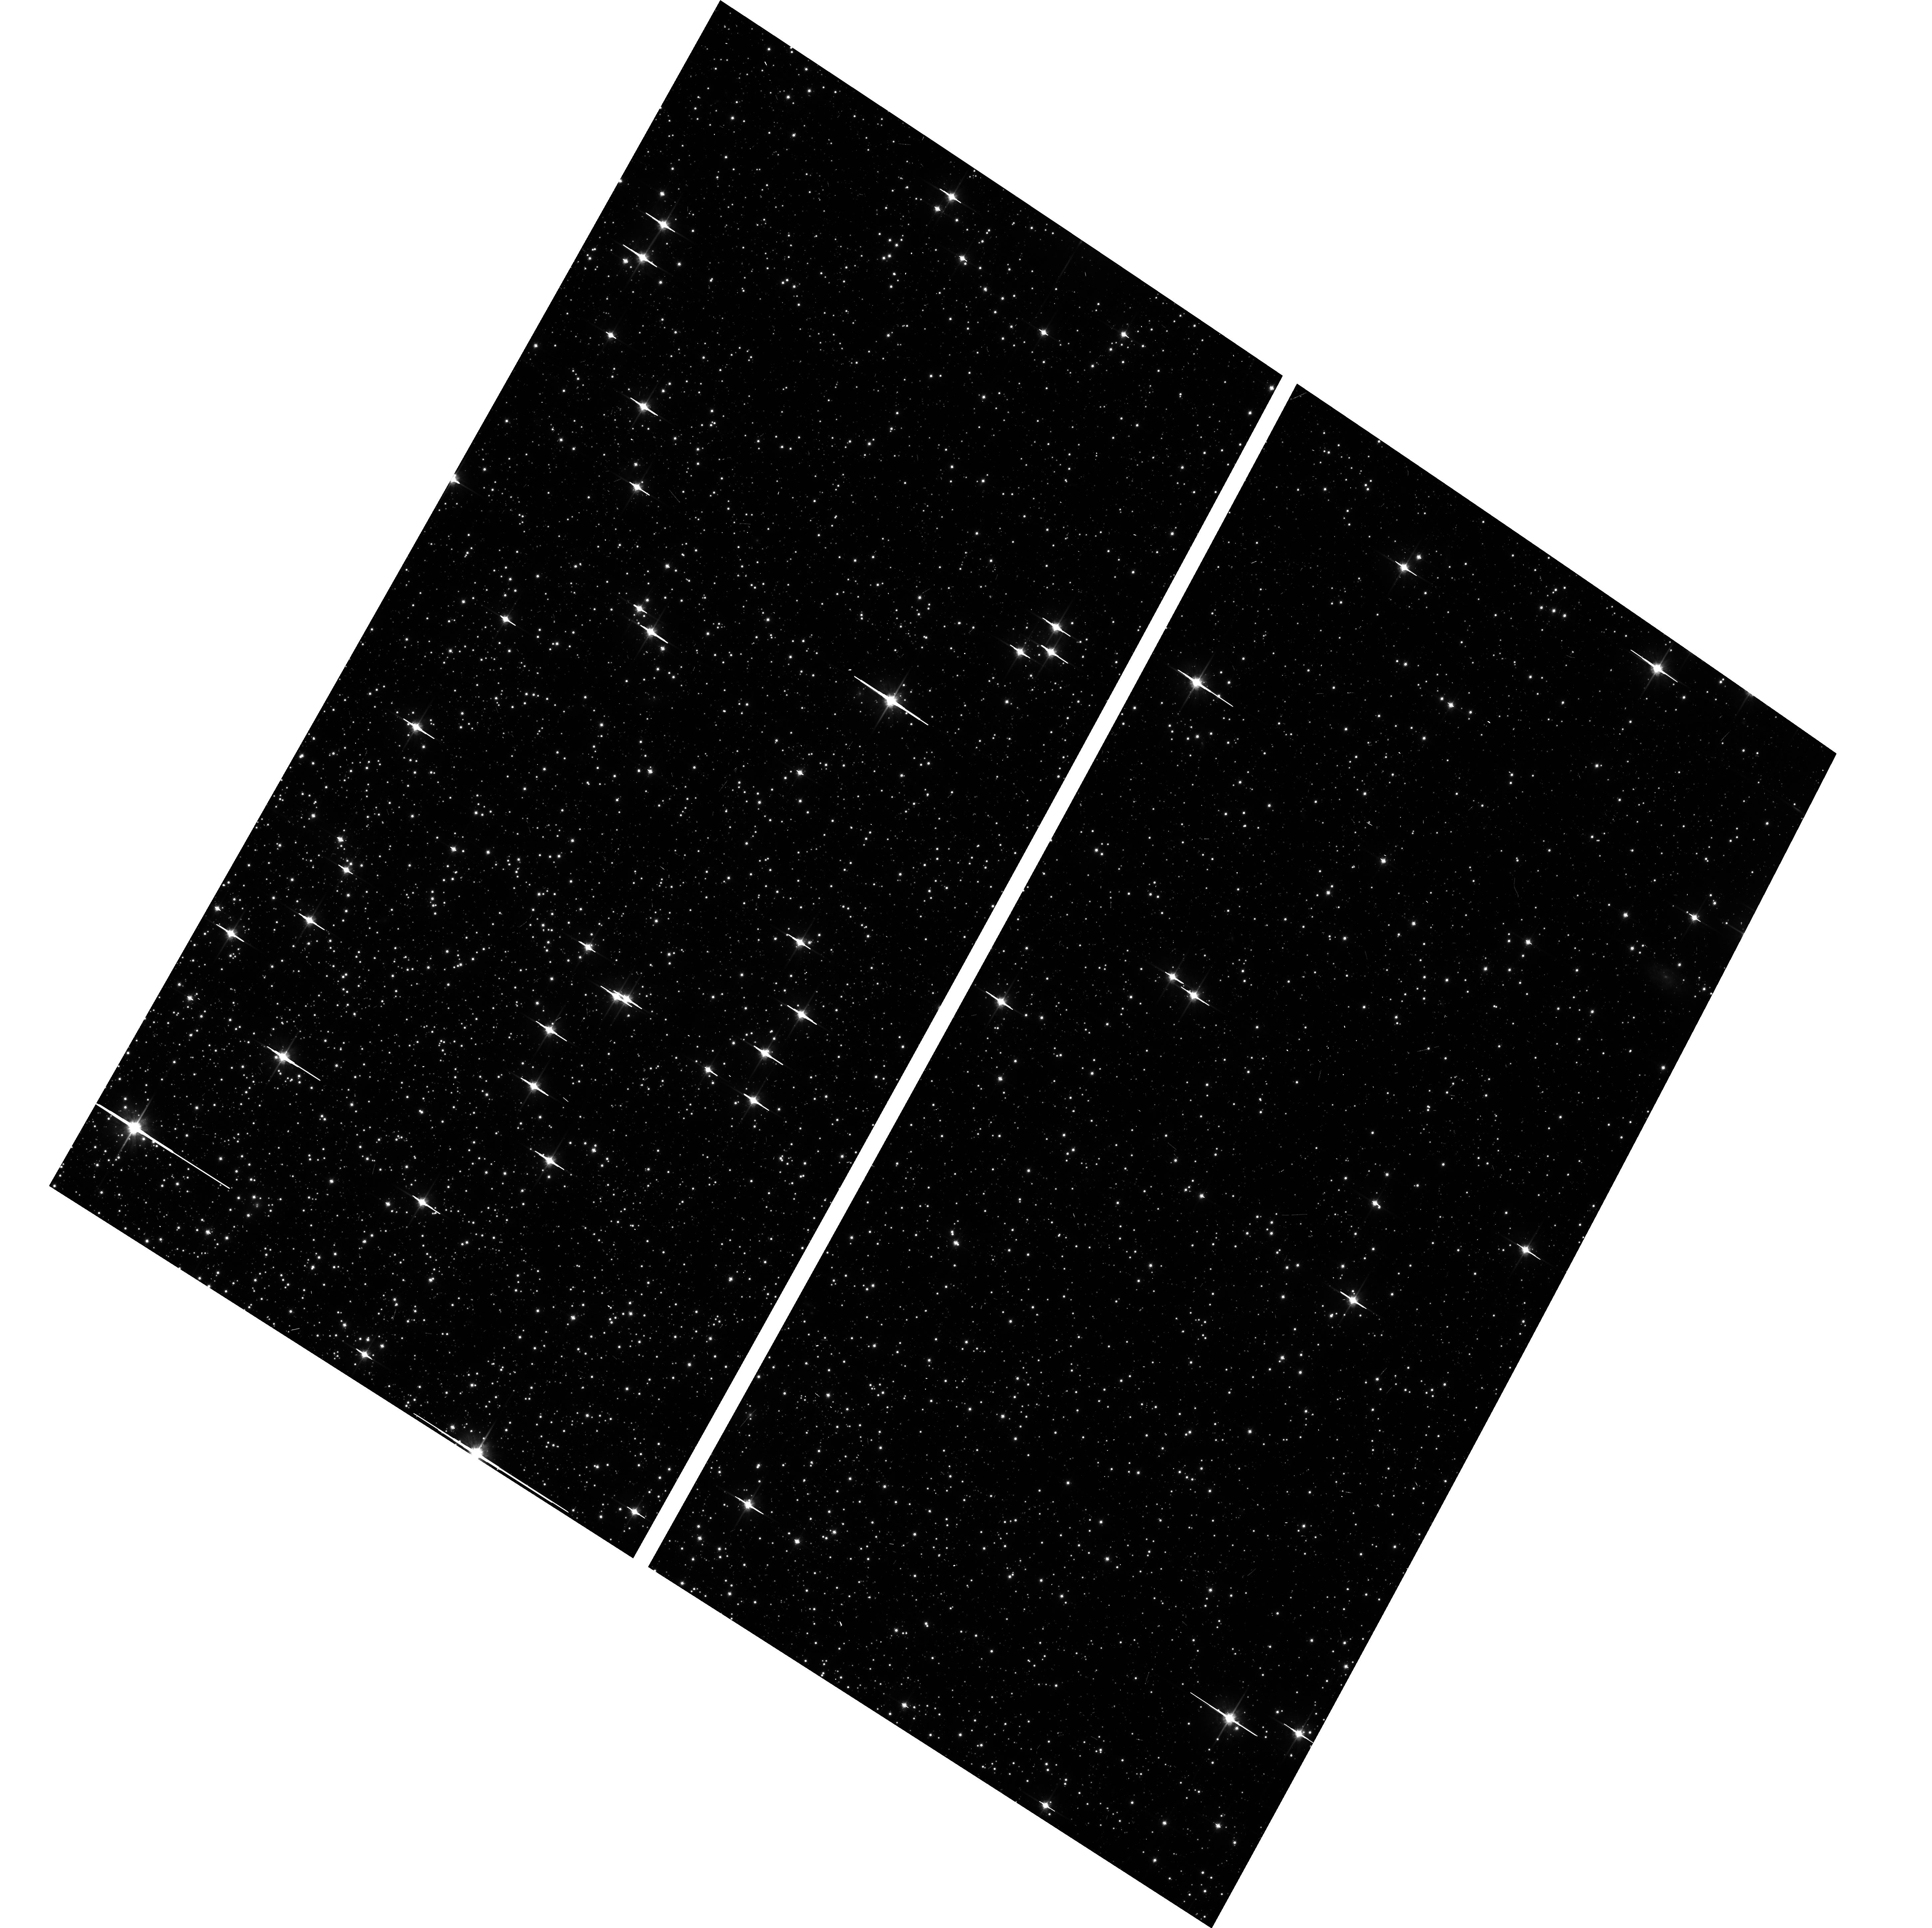
Target: NGC104-WFC. Instrument: ACS/WFC. Filter: F814W. Exposure: 6 min. Observation ID: hst_16520_03_acs_wfc_f814w_jelq03

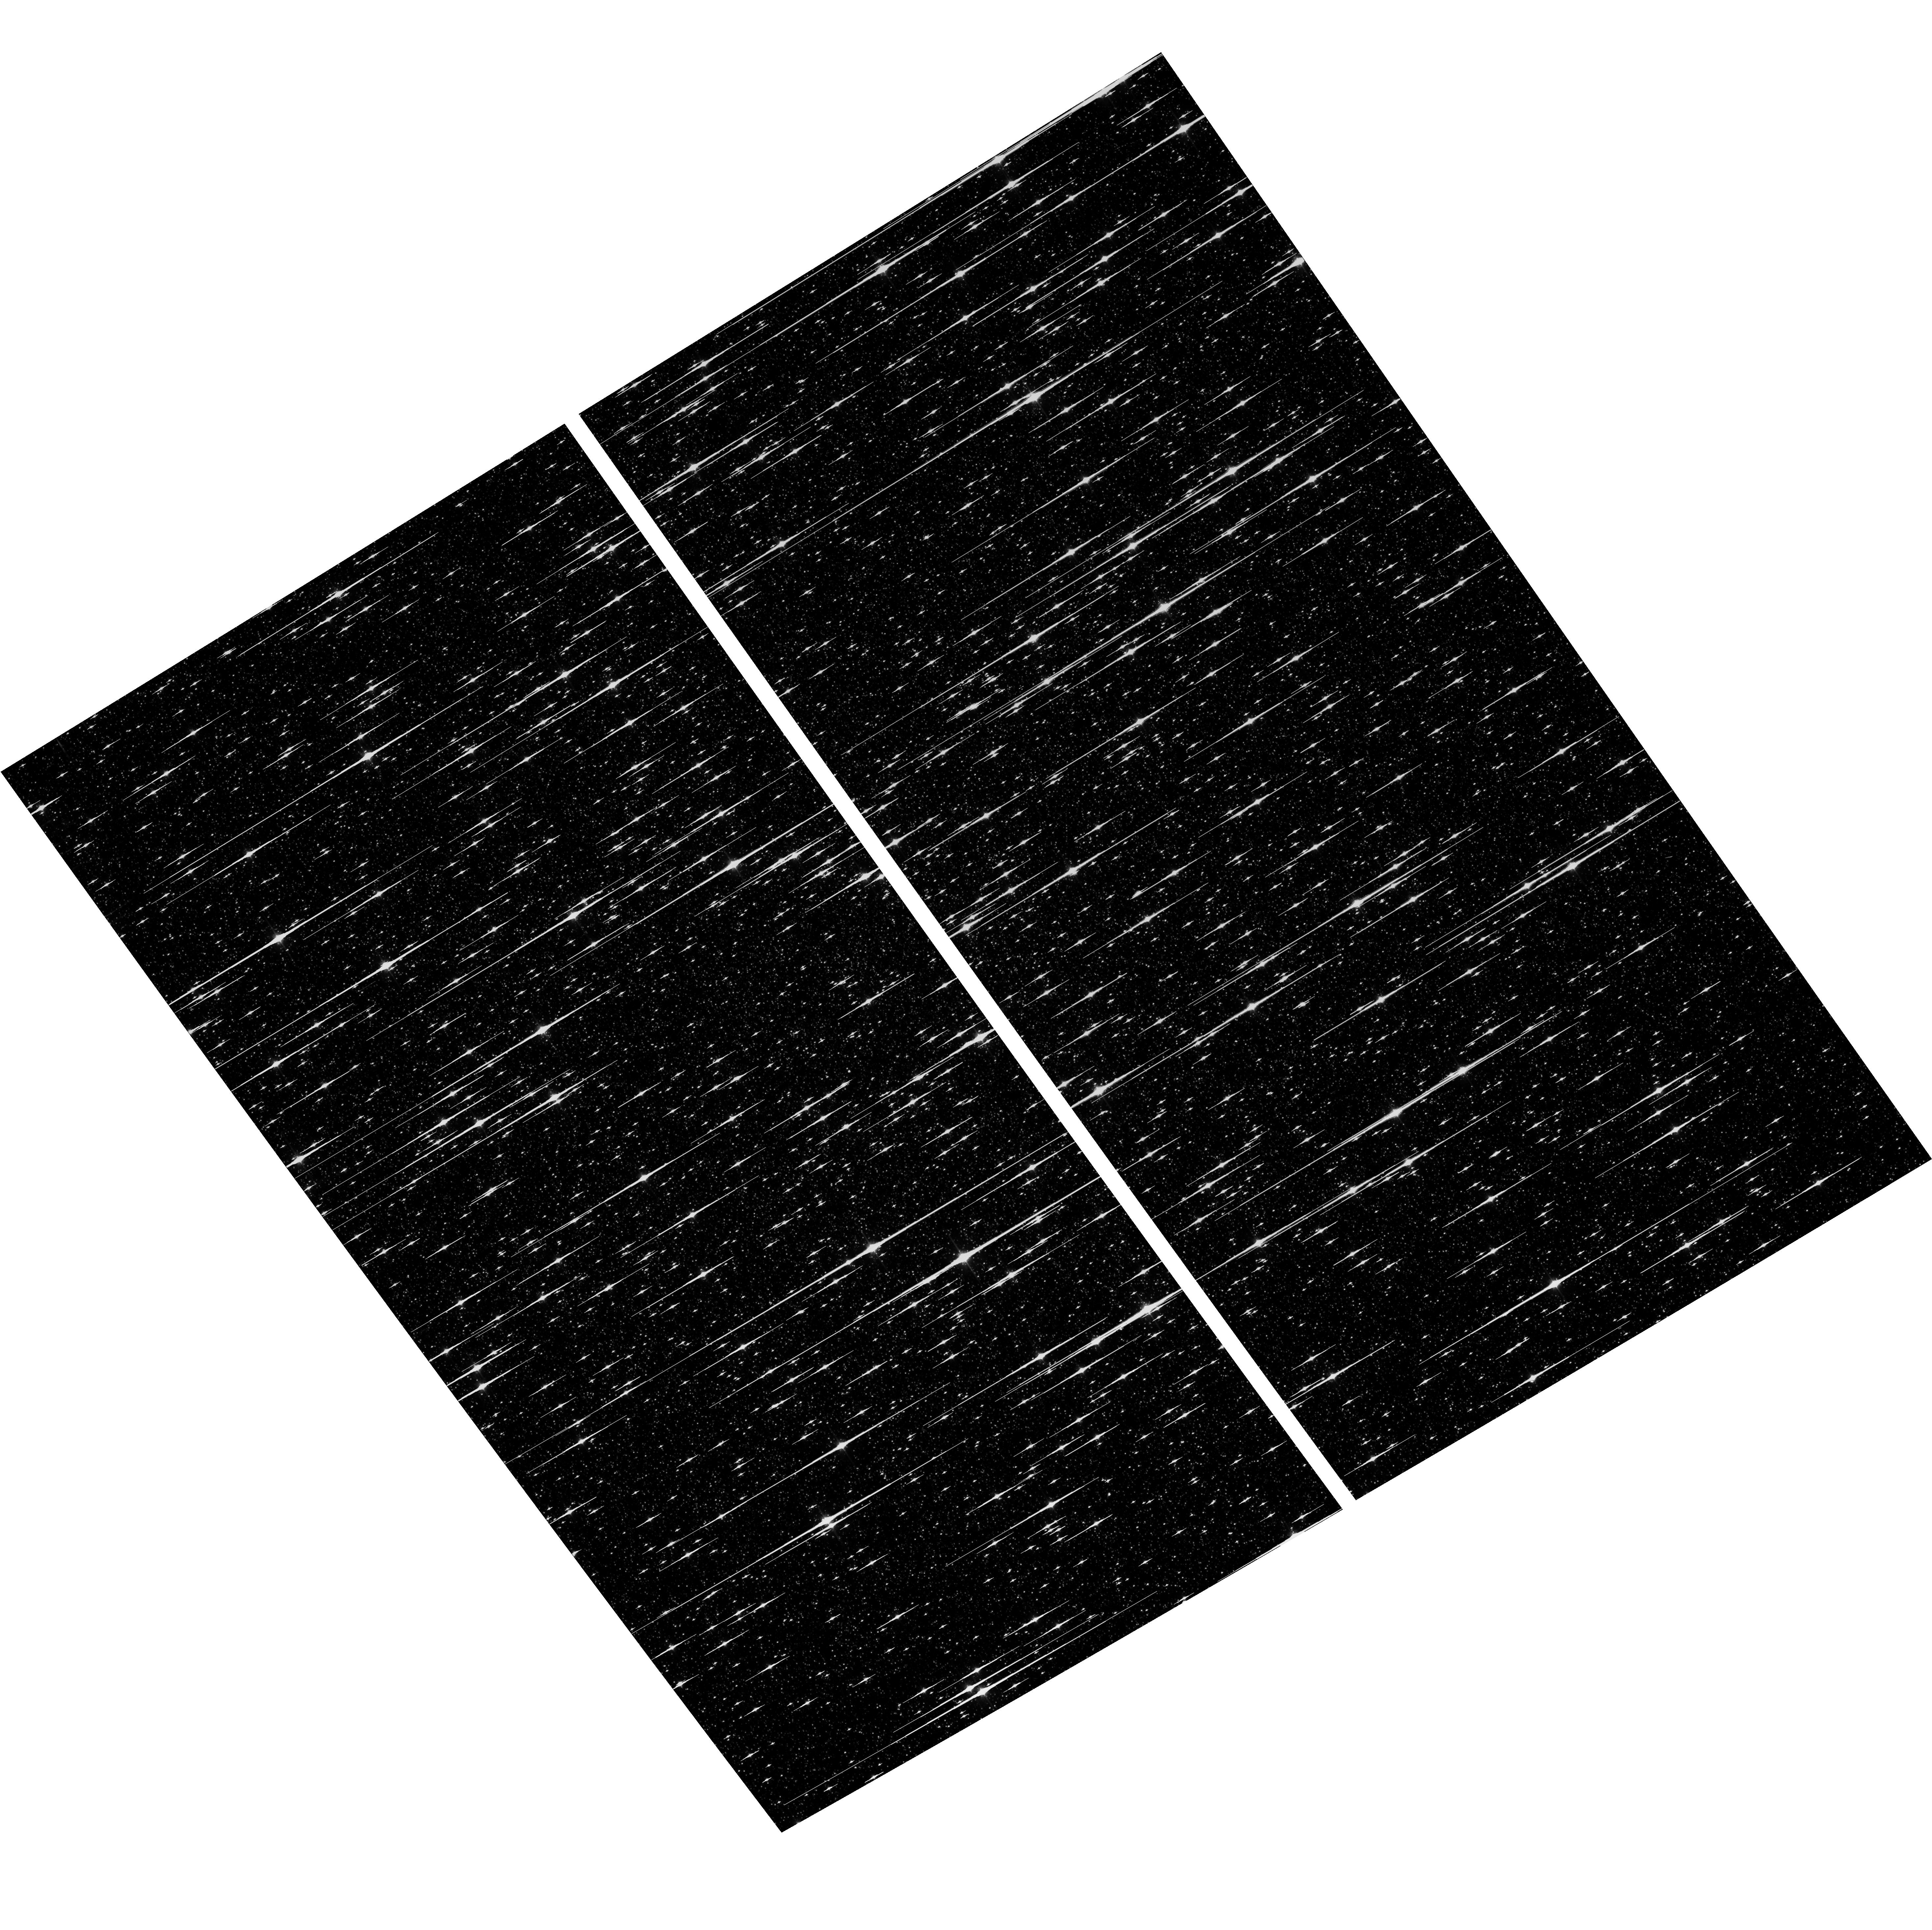
Target: NGC5139-WFC. Instrument: ACS/WFC. Filter: F814W. Exposure: 6 min. Observation ID: hst_16520_04_acs_wfc_f814w_jelq04

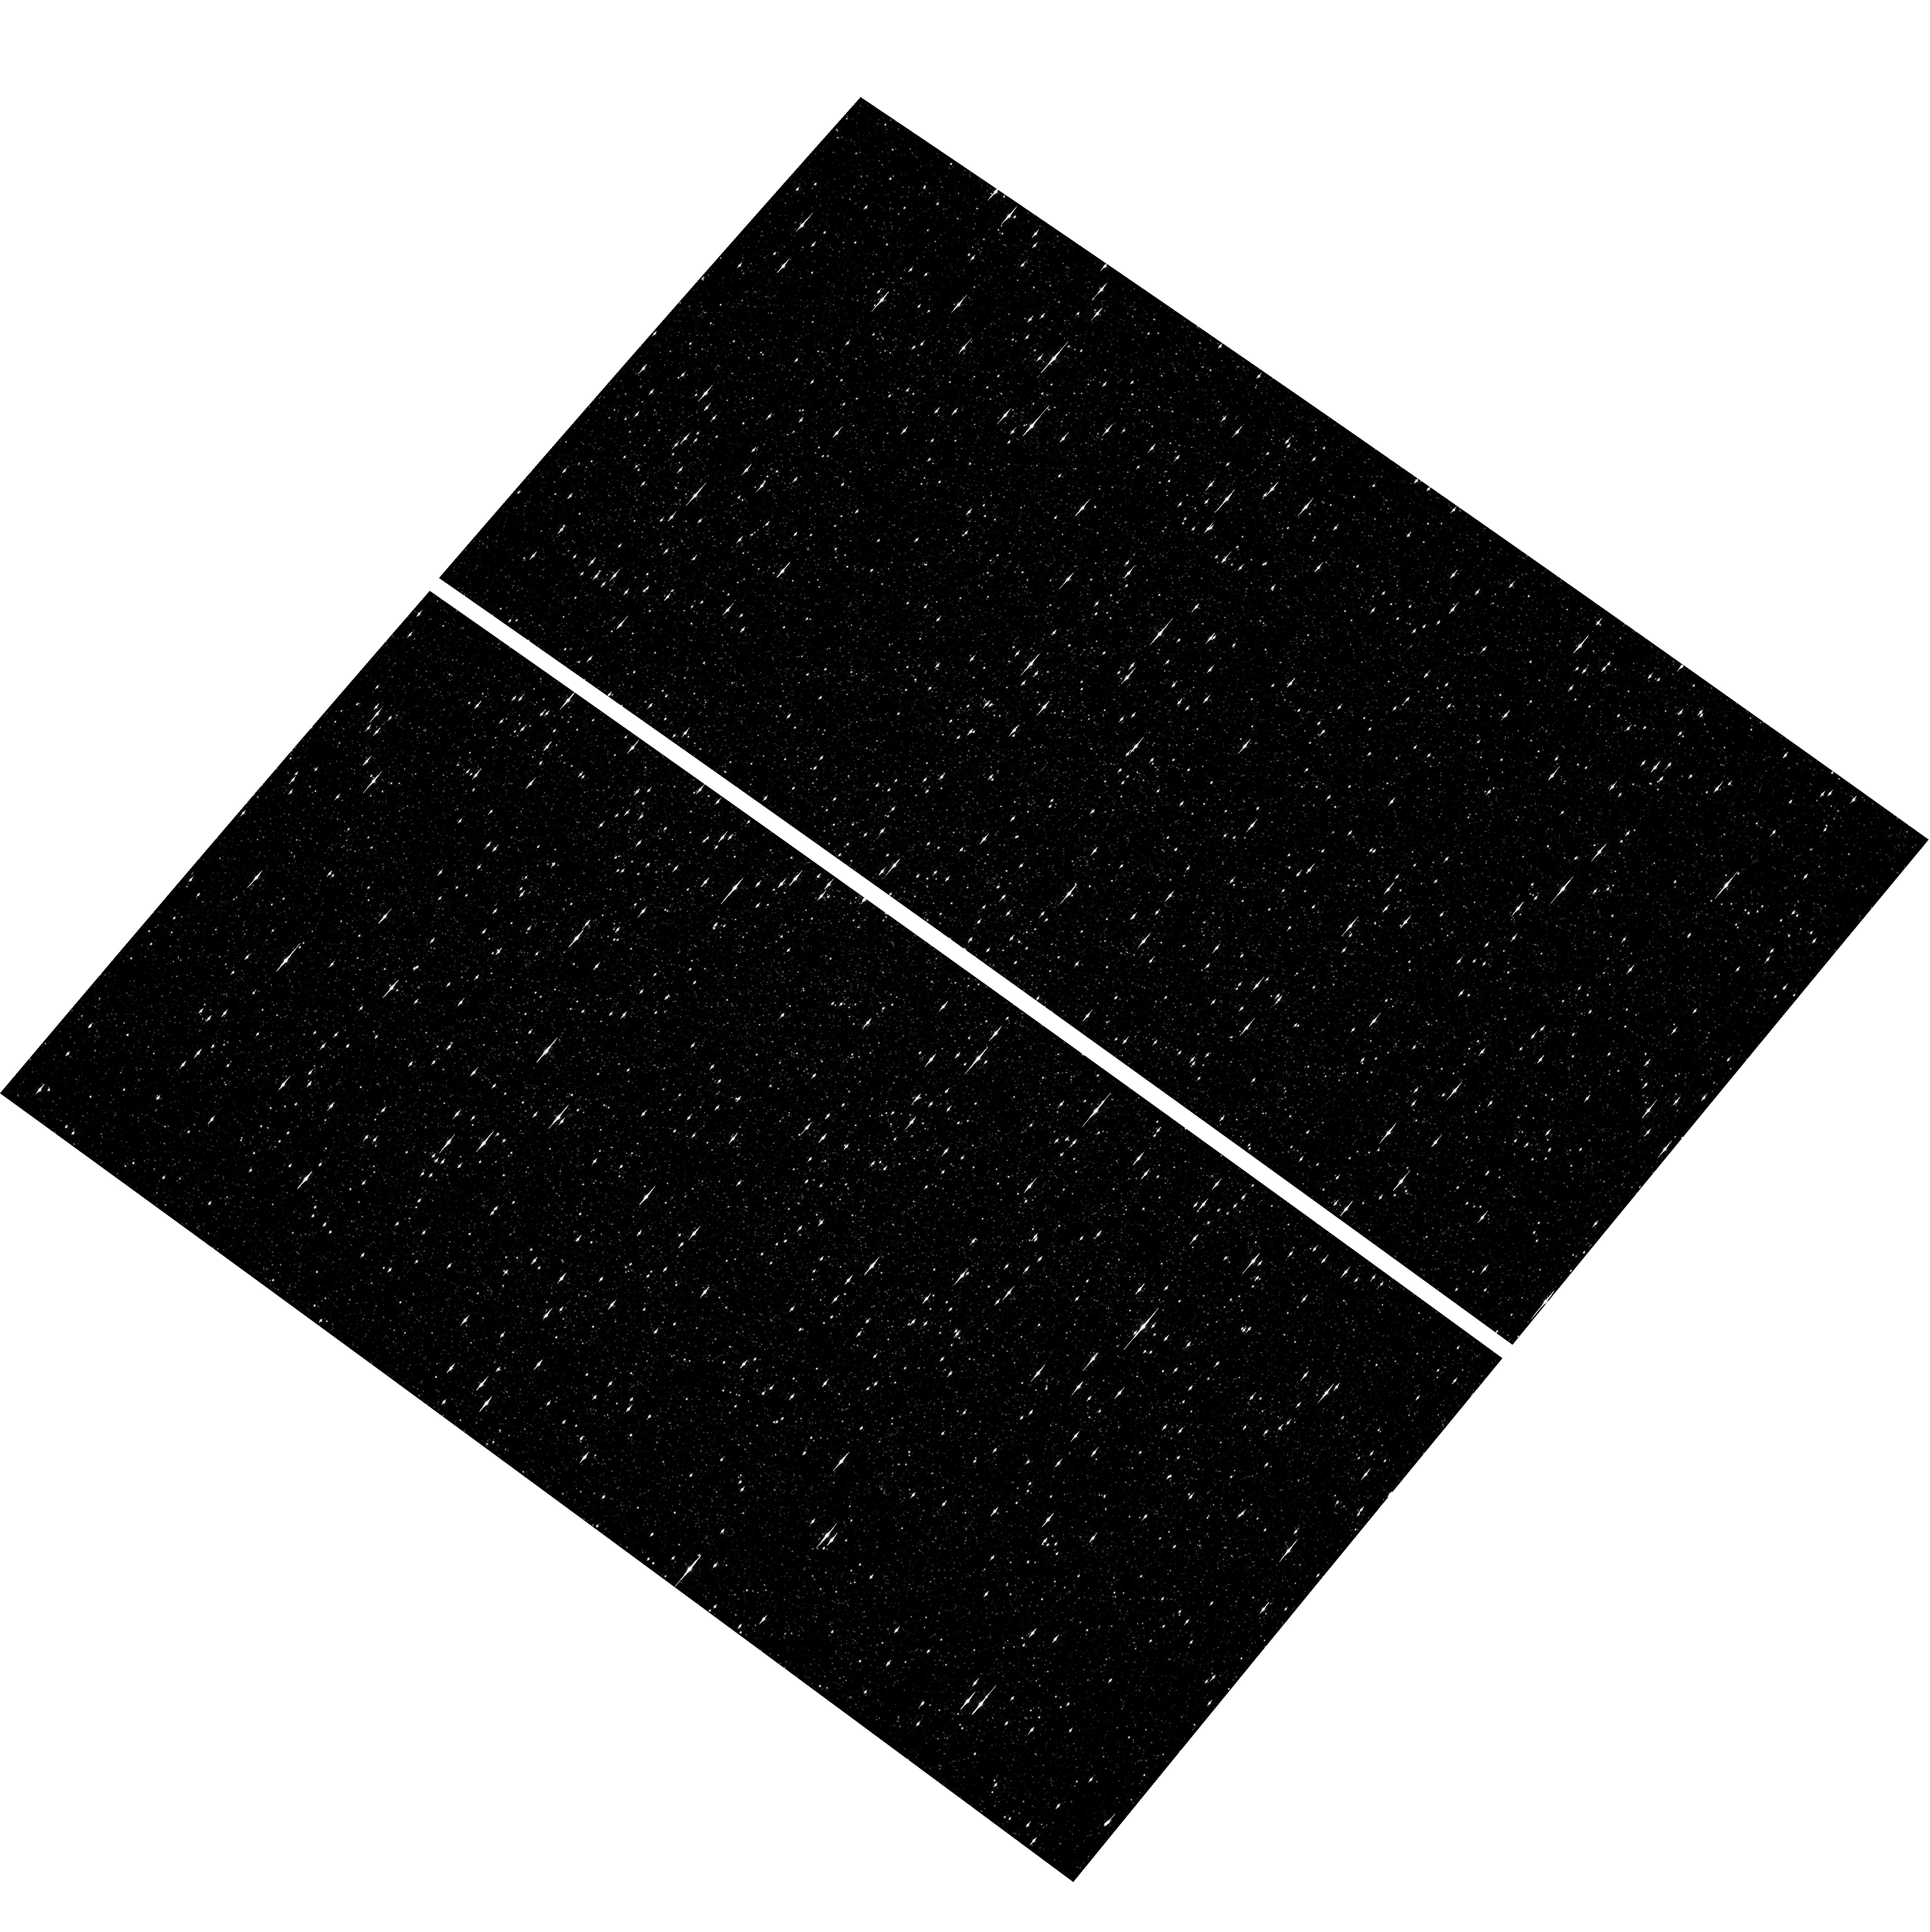
Target: NGC5139-WFC. Instrument: ACS/WFC. Filter: F435W. Exposure: 6 min. Observation ID: hst_16520_02_acs_wfc_f435w_jelq02

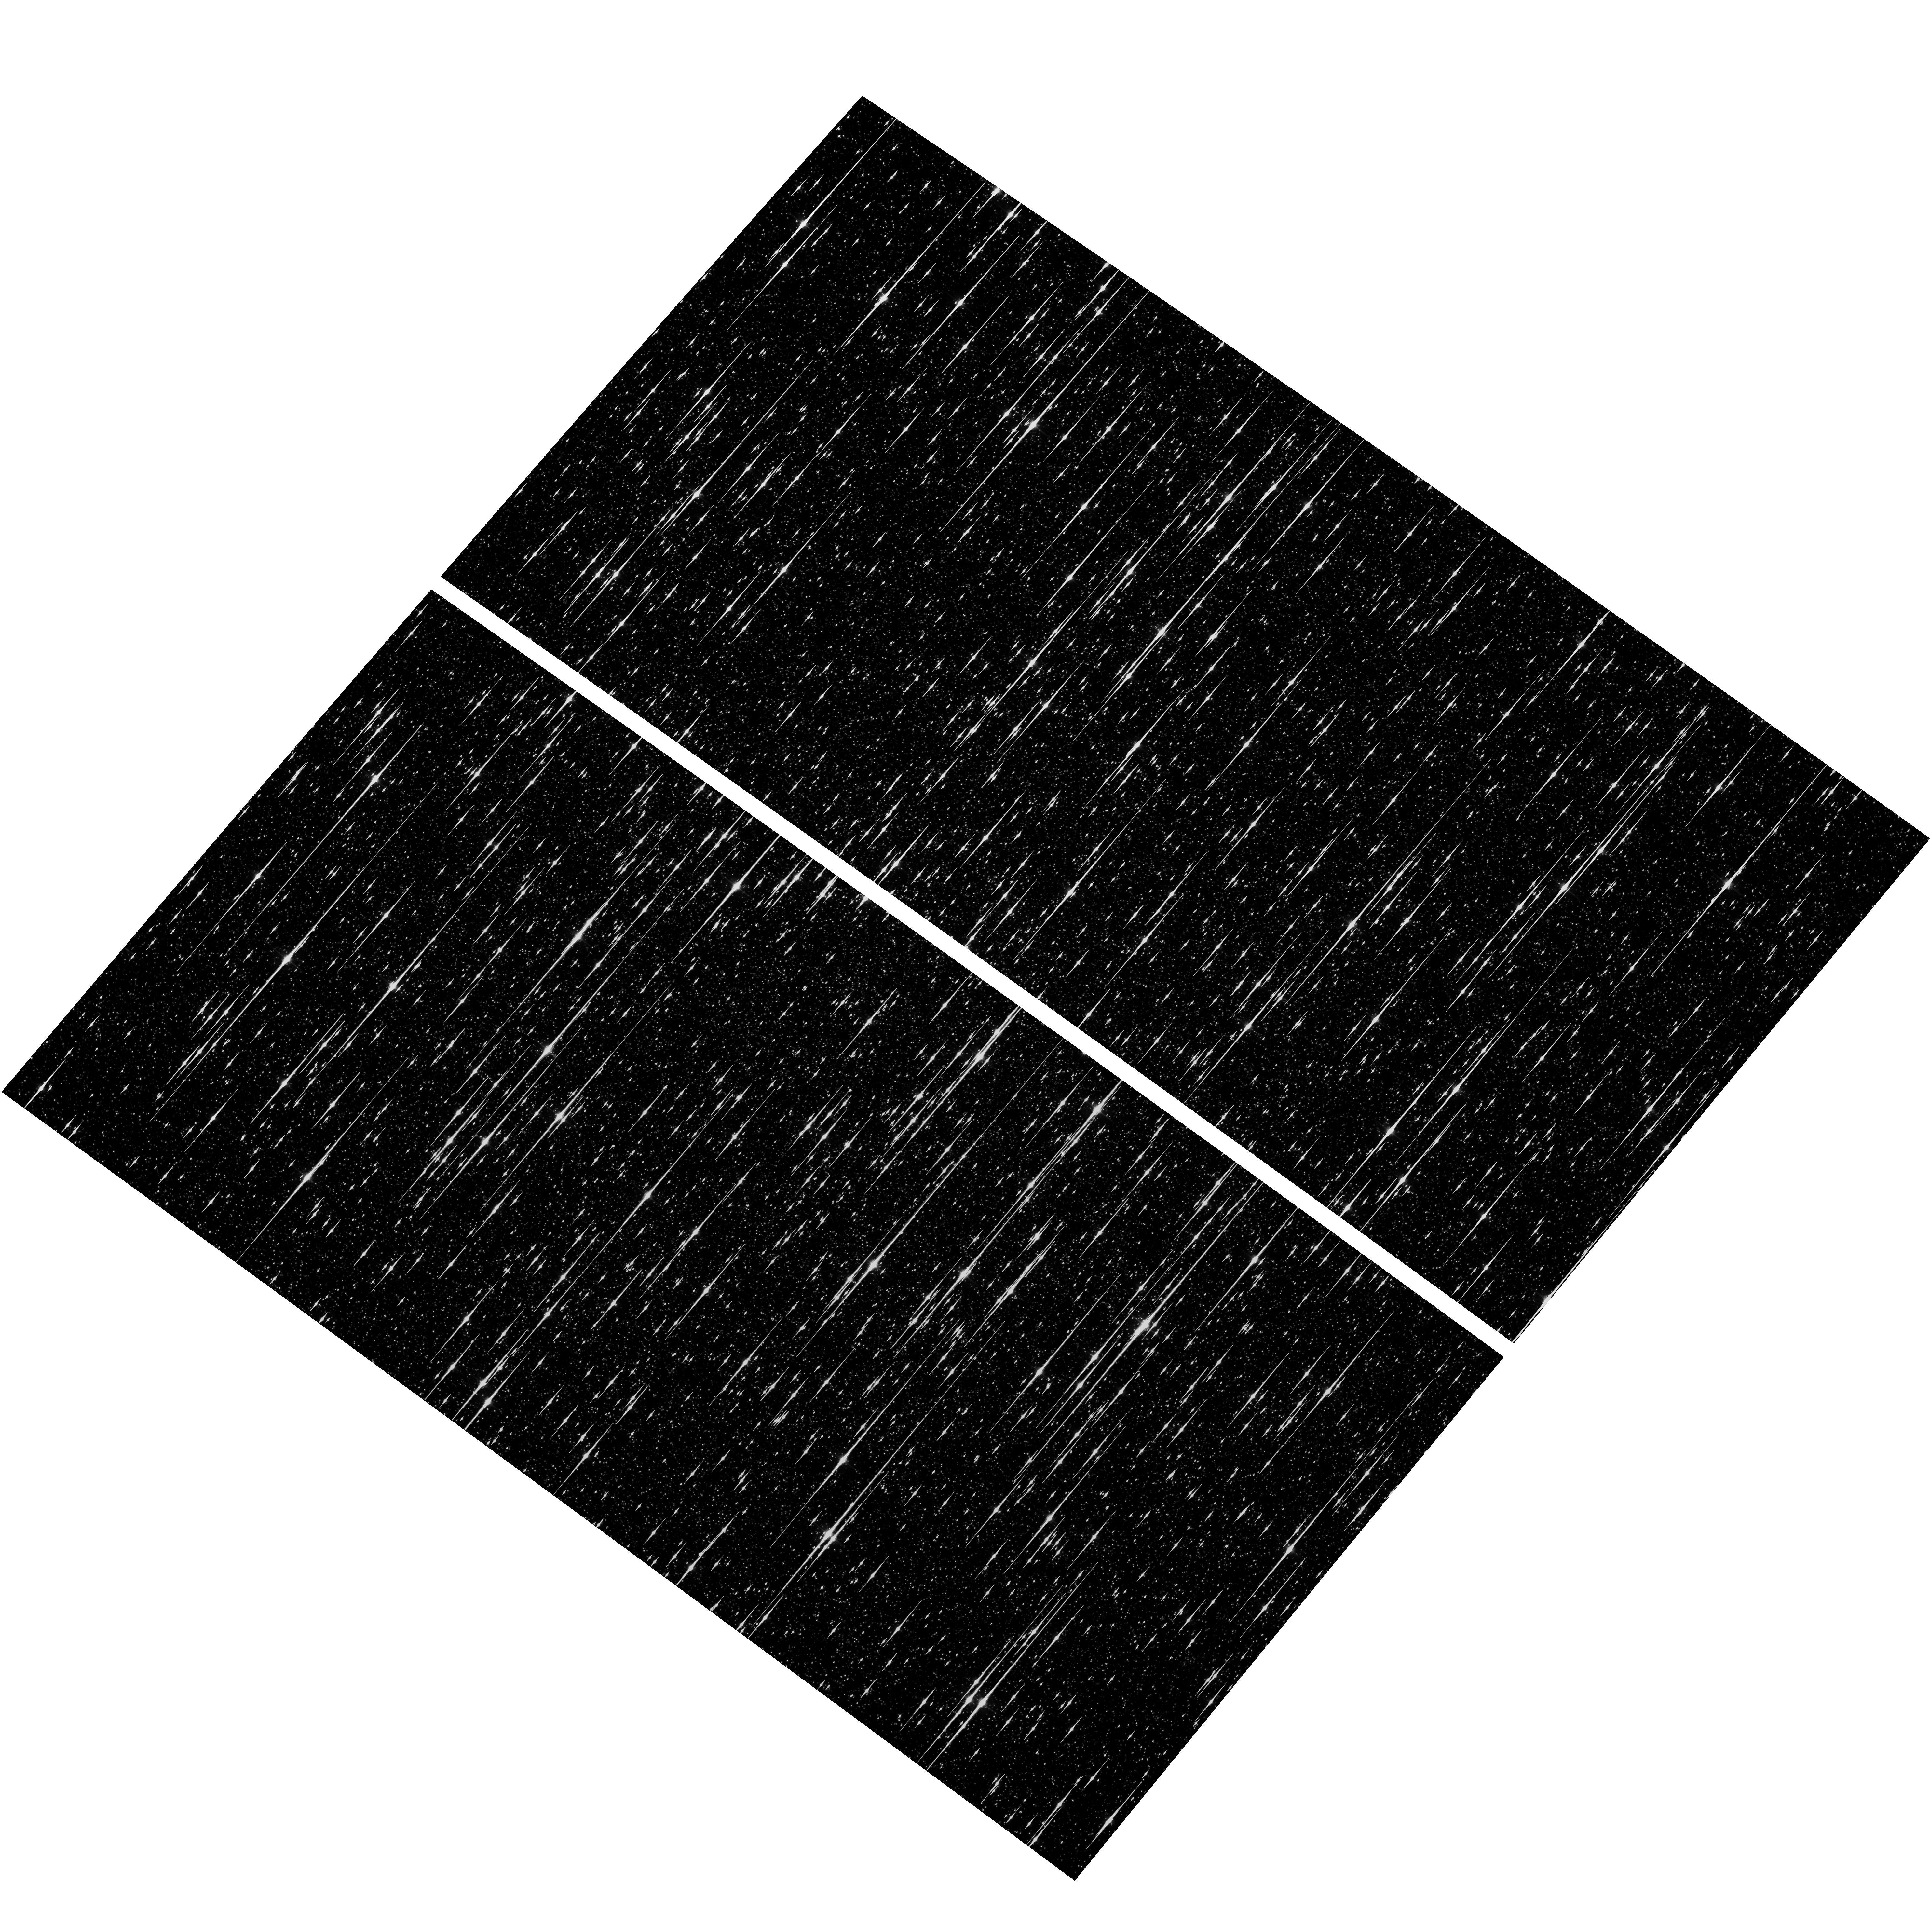
Target: NGC5139-WFC. Instrument: ACS/WFC. Filter: F606W. Exposure: 6 min. Observation ID: hst_16520_02_acs_wfc_f606w_jelq02

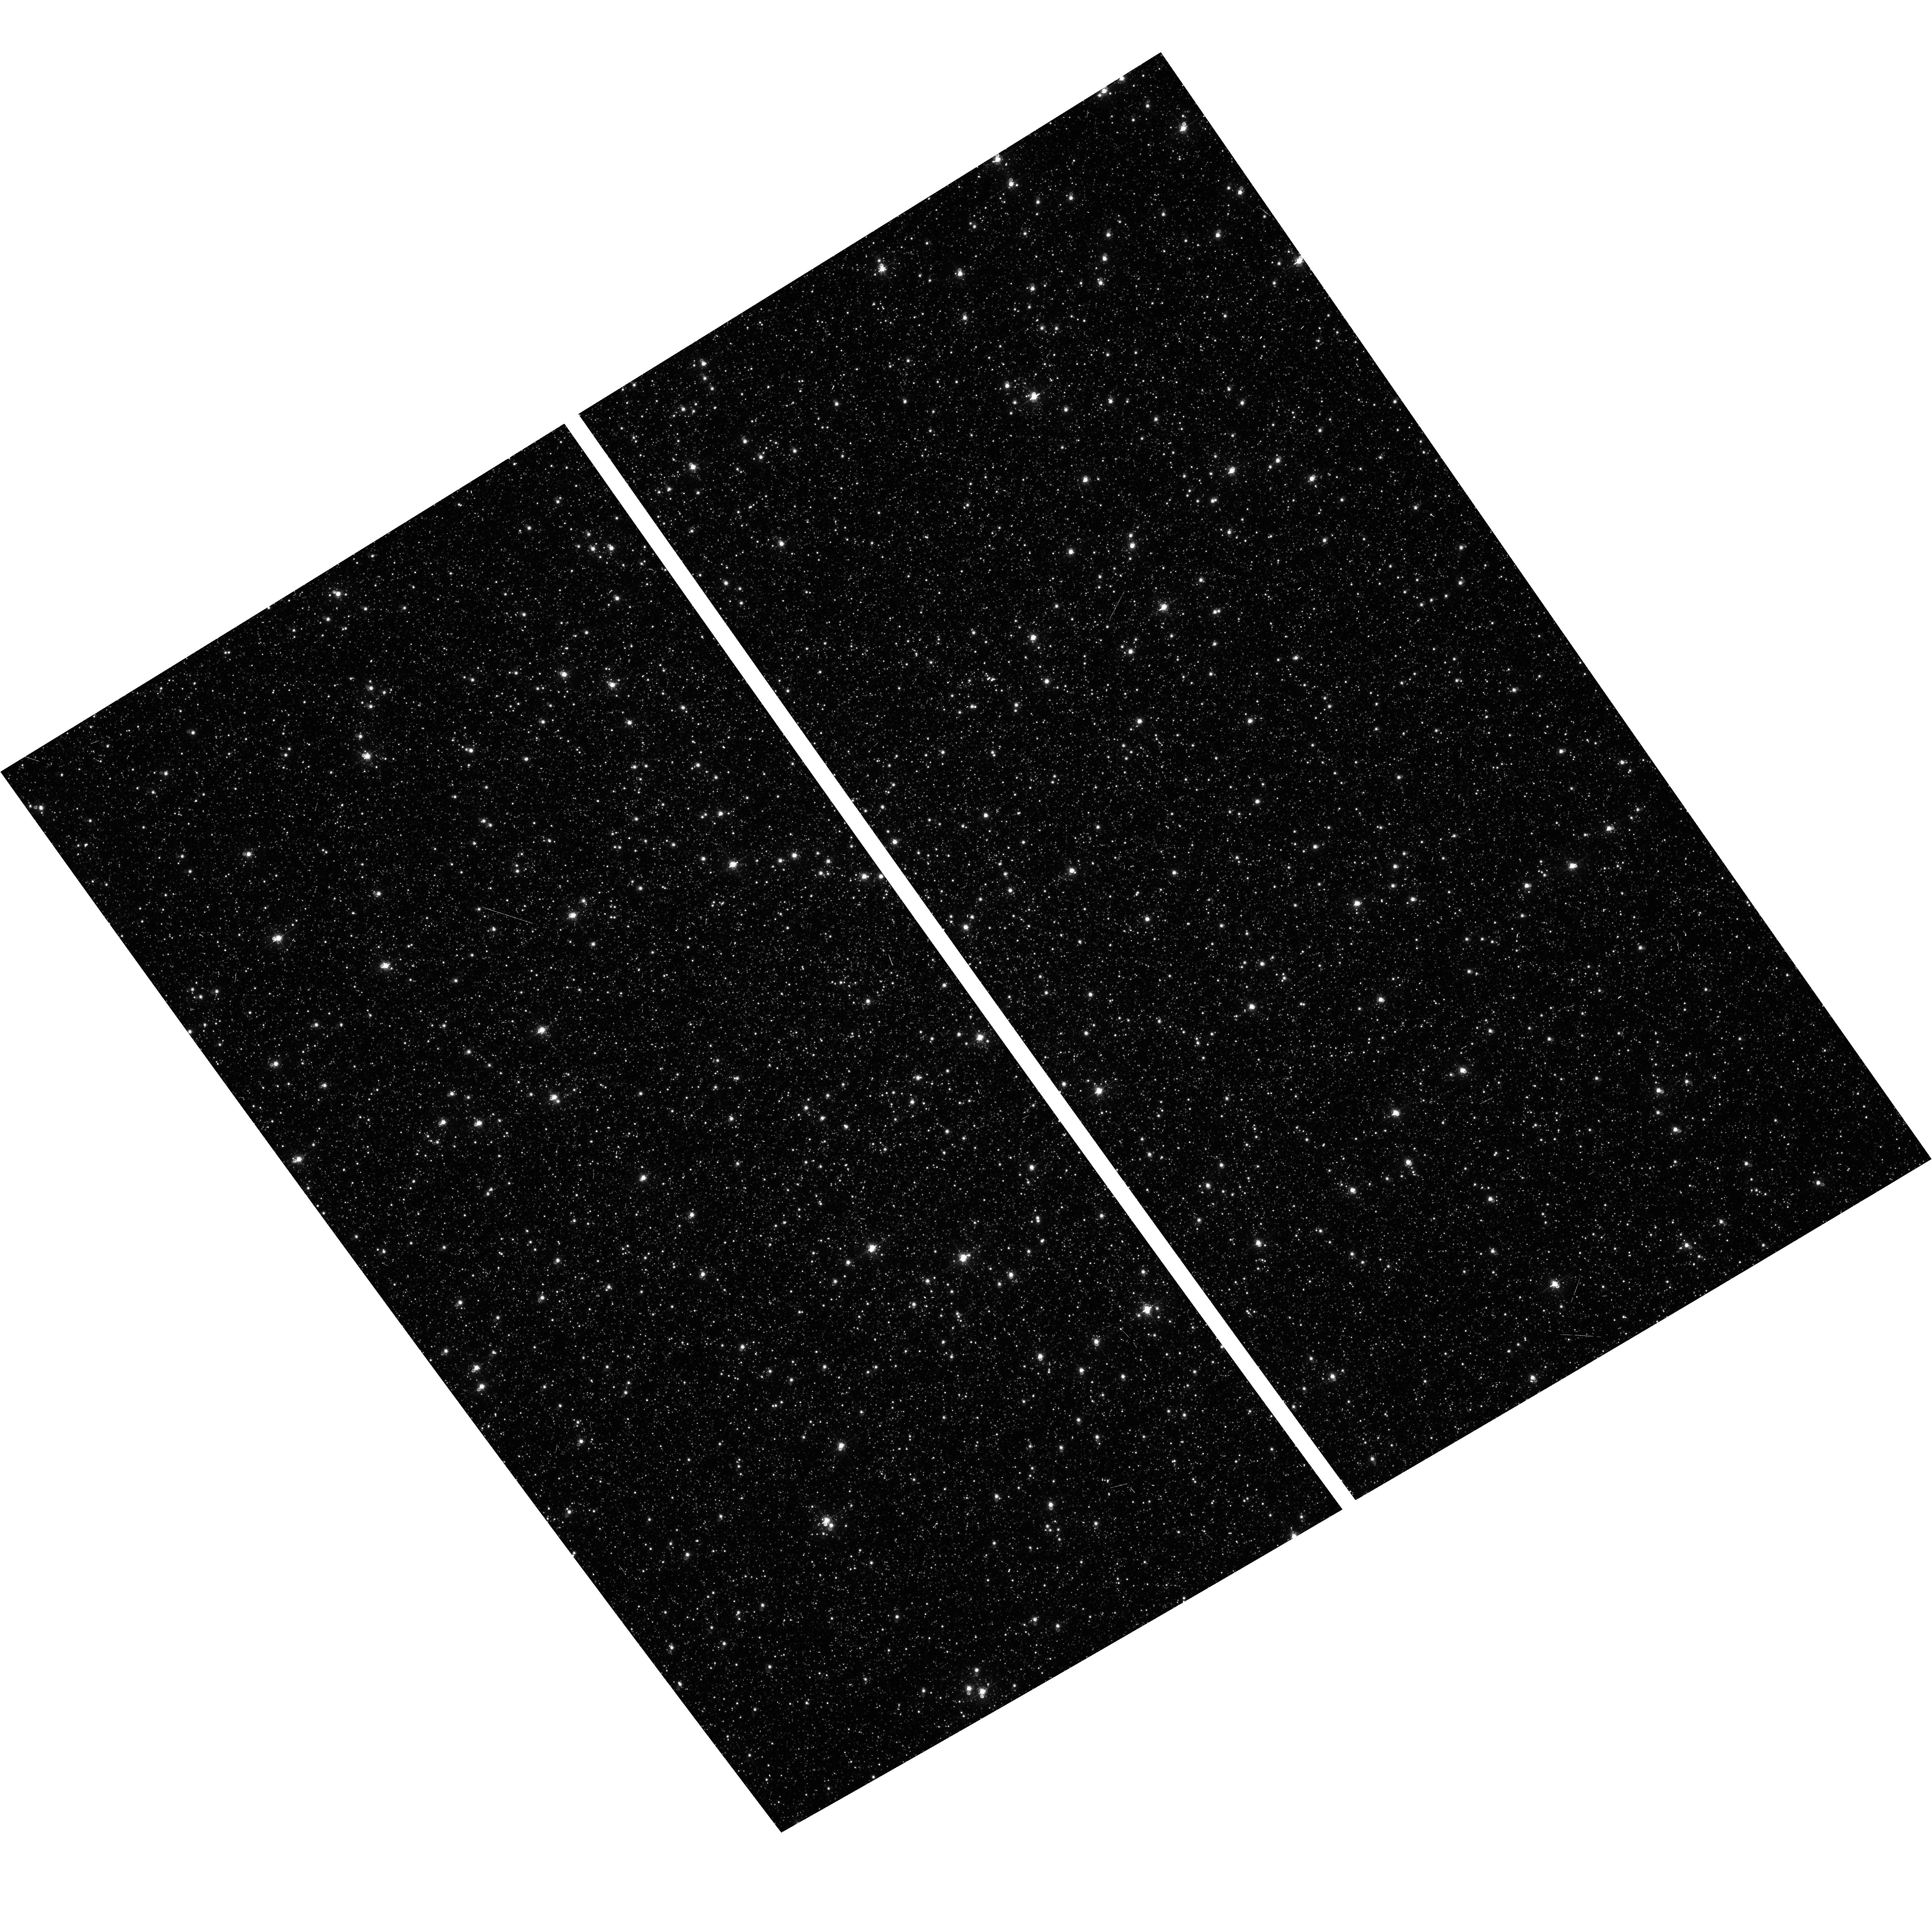
Target: NGC5139-WFC. Instrument: ACS/WFC. Filter: F660N. Exposure: 6 min. Observation ID: hst_16520_04_acs_wfc_f660n_jelq04

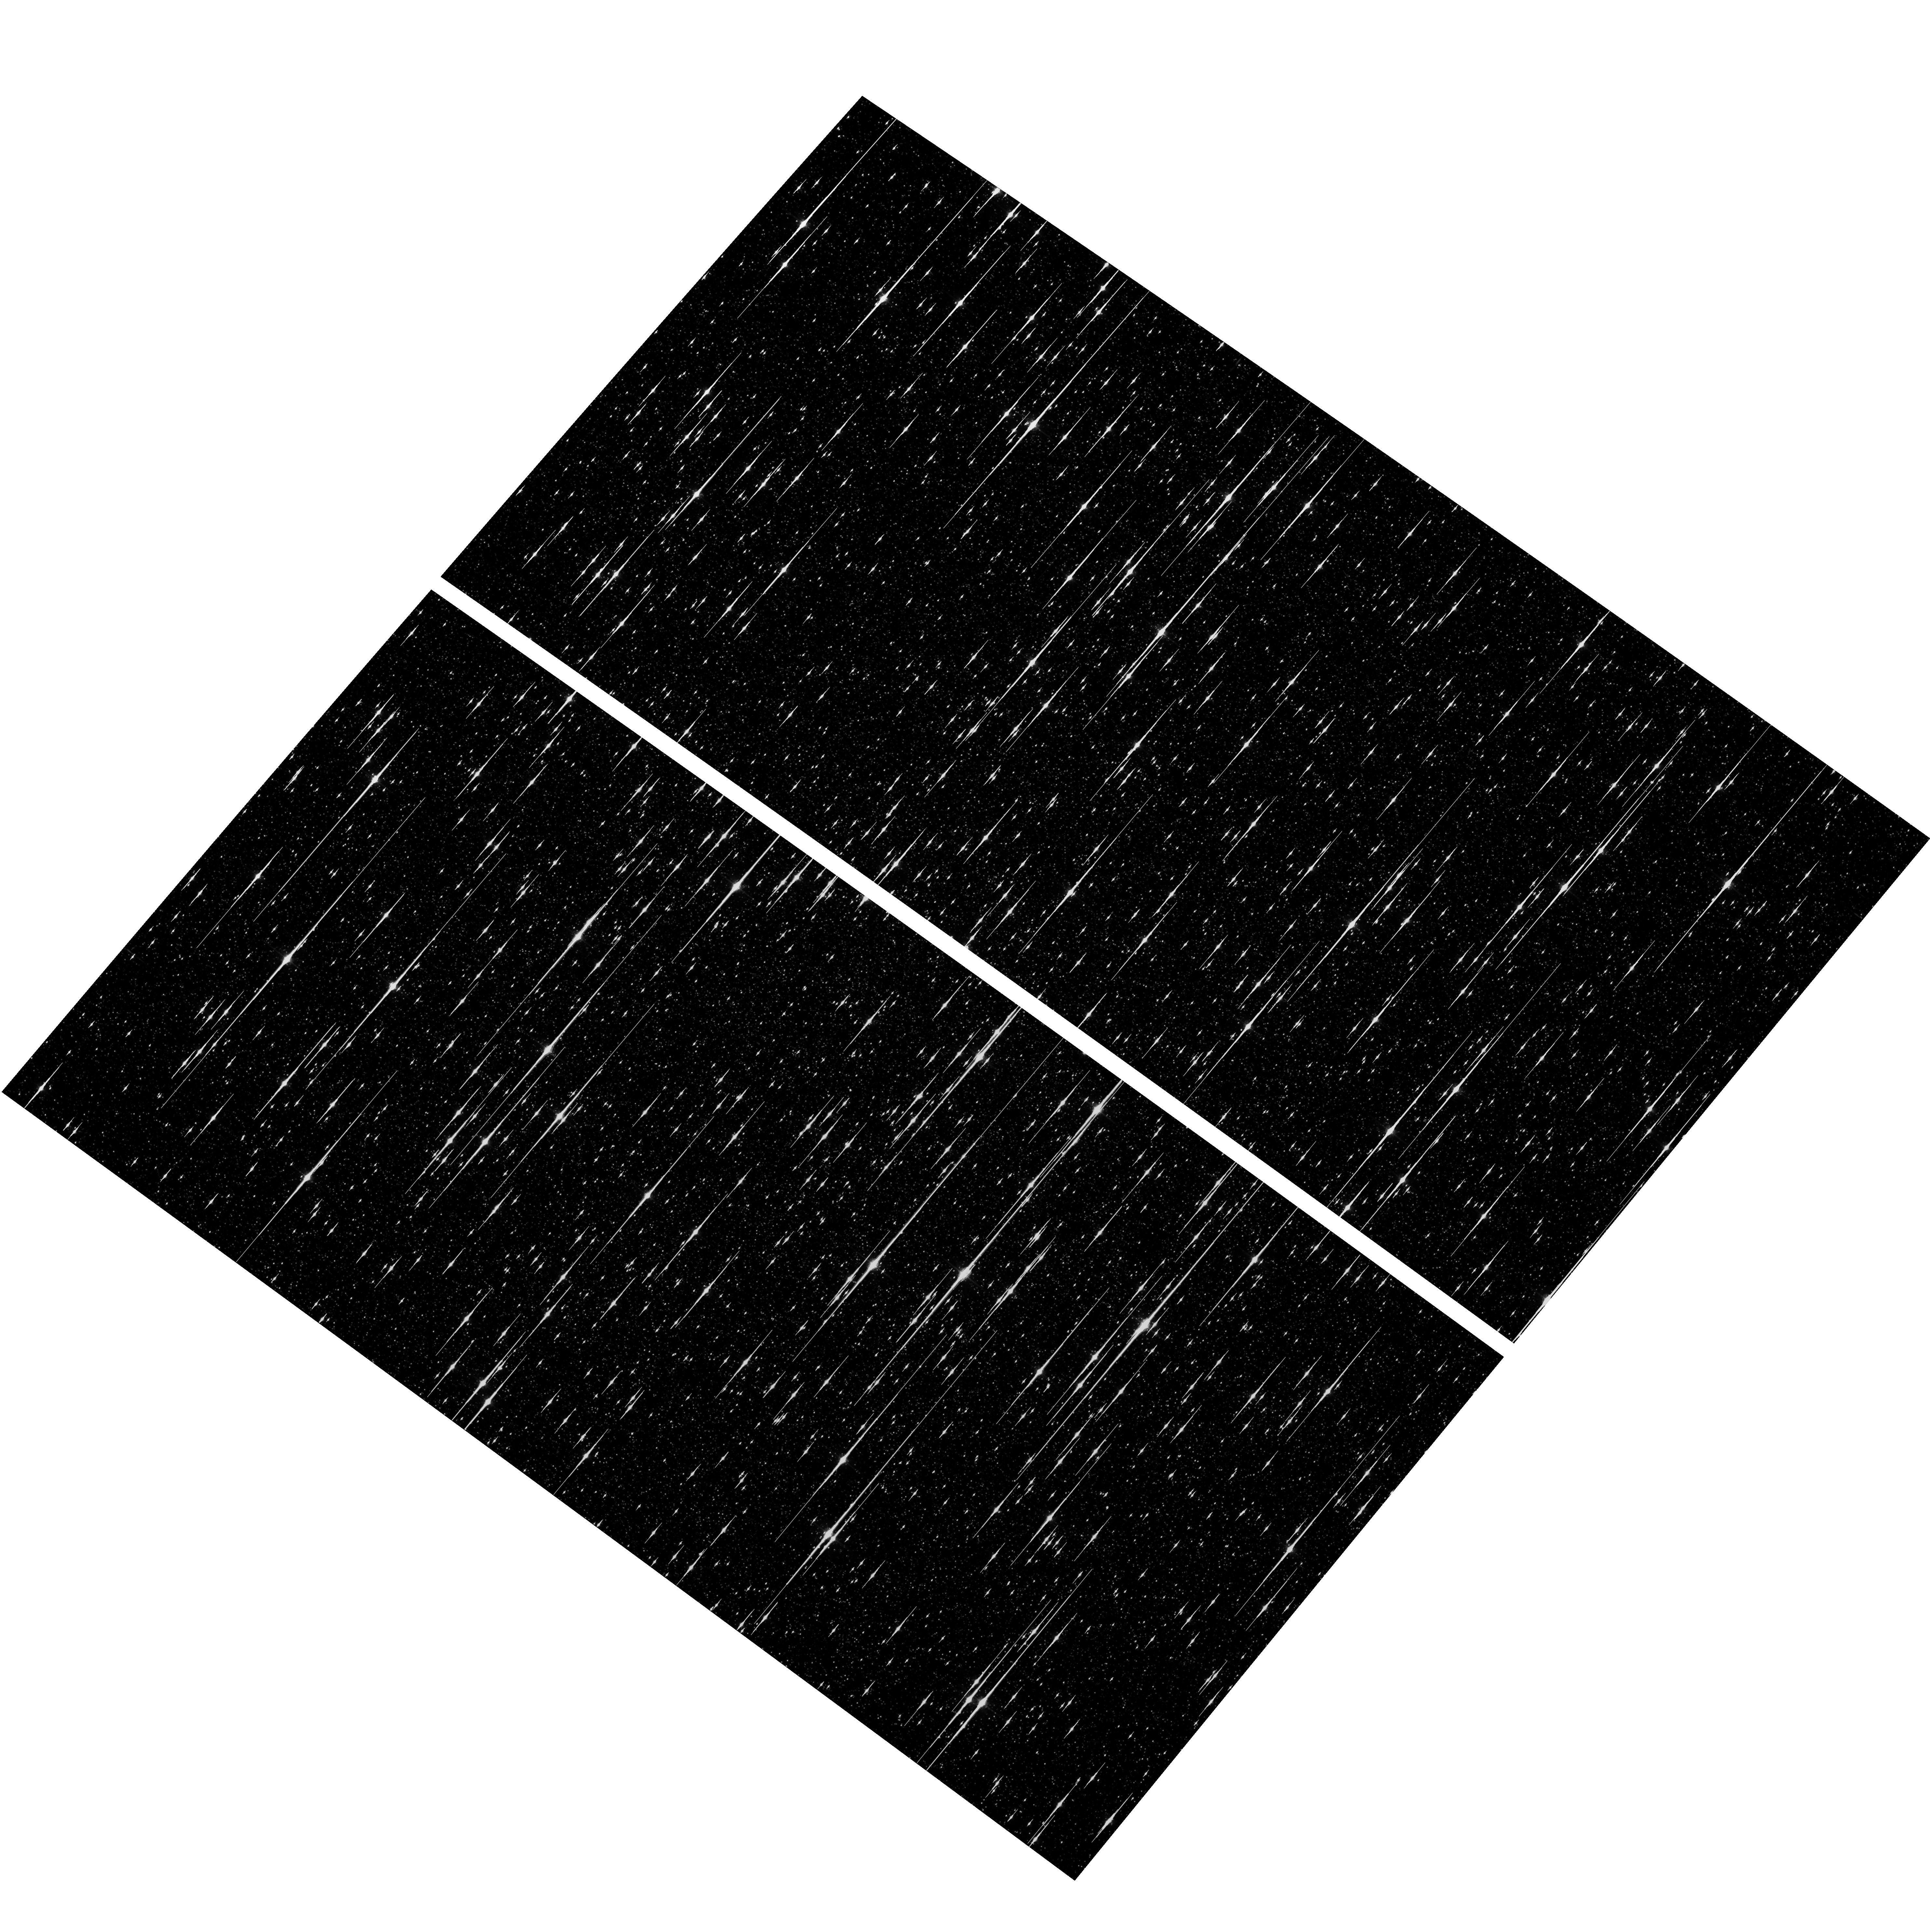
Target: NGC5139-WFC. Instrument: ACS/WFC. Filter: F775W. Exposure: 6 min. Observation ID: hst_16520_02_acs_wfc_f775w_jelq02

ACS CCD Stability Monitor (PI: Hathi, Nimish P.)

Every year, beginning with the SMOV, ACS/WFC has obtained multiband imaging of a moderately crowded stellar field in the globular cluster 47 Tuc (about 6' west of the core). Measured stellar positions and magnitudes are used to monitor local- and large-scale variations in the plate scale and the sensitivity of the detectors. Single exposures in each WFC subarray mode (512, 1K, 2K) allow us to verify that photometry obtained in full-frame and in subarray modes are repeatable to better than 1%. These observations will help validate and monitor the Cycle 24 redefined ACS subarray readouts, which now include all pixel columns for consistent timings. Although the new 512, 1K, and 2K subarrays are defined for all 4 readout amplifiers, the B amplifier subarrays are the current default for subarray requests, and the default for the WFC polarizers. This program will obtain only B-amplifier subarray exposures. Cycle 29 will be the third year of consecutive observations of Omega Centauri globular cluster with standard ACS/WFC filters (in the same way as 47 Tuc). This cluster is a WFC3/UVIS calibration target. These ACS observations will be used for comparison of L-flat and filter-dependent distortion for ACS/WFC and WFC3/UVIS.